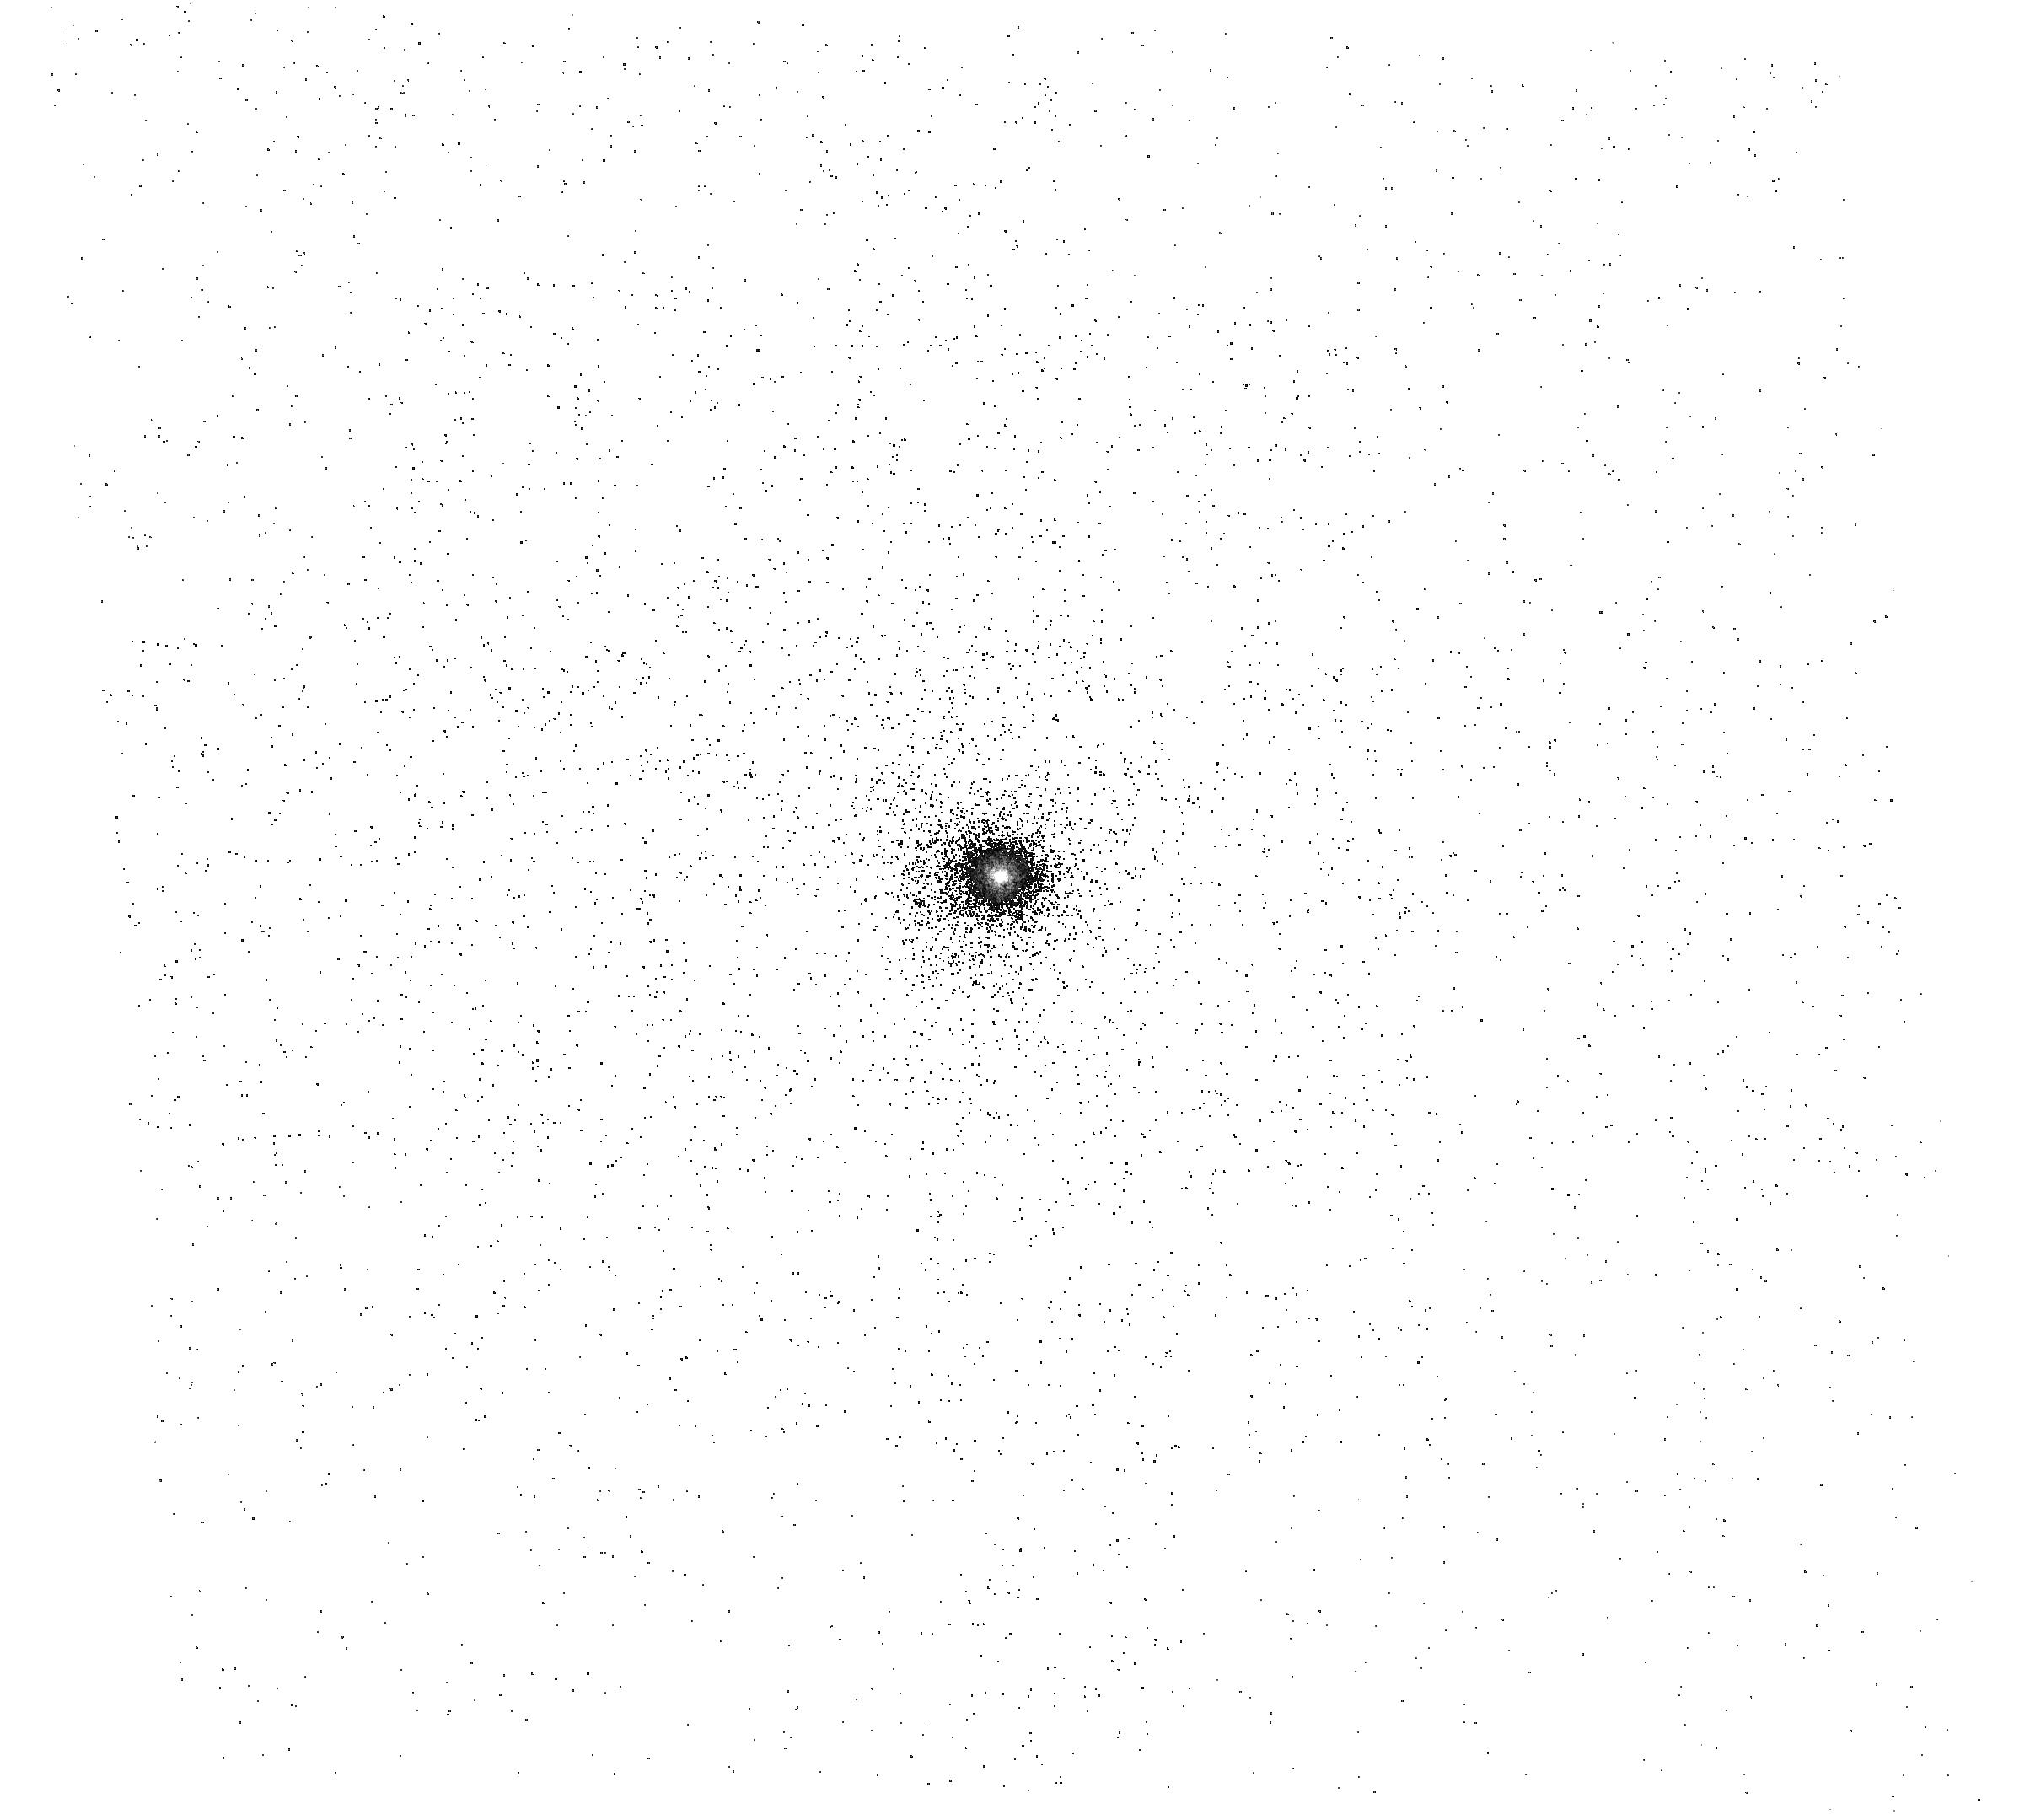
Target: 3C249.1
Instrument: ACS/SBC
Filter: F165LP
Exposure: 6 min
Observation ID: hst_11323_01_acs_sbc_f165lp_ja5401

Improved Wavelengths Calibration of SBC Prisms (PI: Kuntschner, Harald)

We propose to check and improve the wavelength calibration of the SBC PR110L and PR130L prisms by observing an additional calibrator target for which observations failed in Cycle 14. Previous calibration programmes included two QSOs at redshifts z = 0.098 (PG1404+226), z = 0.168 (PG1322+659), and z=0.234 (PB5723), but the observation of a further QSO at z = 0.313 (3C249.1) failed. This proposals aims to obtain observations of 3C249.1. The observations of PB5723 show adequate agreement of the wavelength of the Lyman alphaline as a function of position but, while the rms is around 0.5 pixel, some spectra show evidence of stretching of the wavelength scale. Given the steeply increased use of the SBC prims in Cycle 16 it is desirable to obtain additional observations in order to check the existing calibration, identify any trends with time and thus improve the SBC prism wavelength calibration.